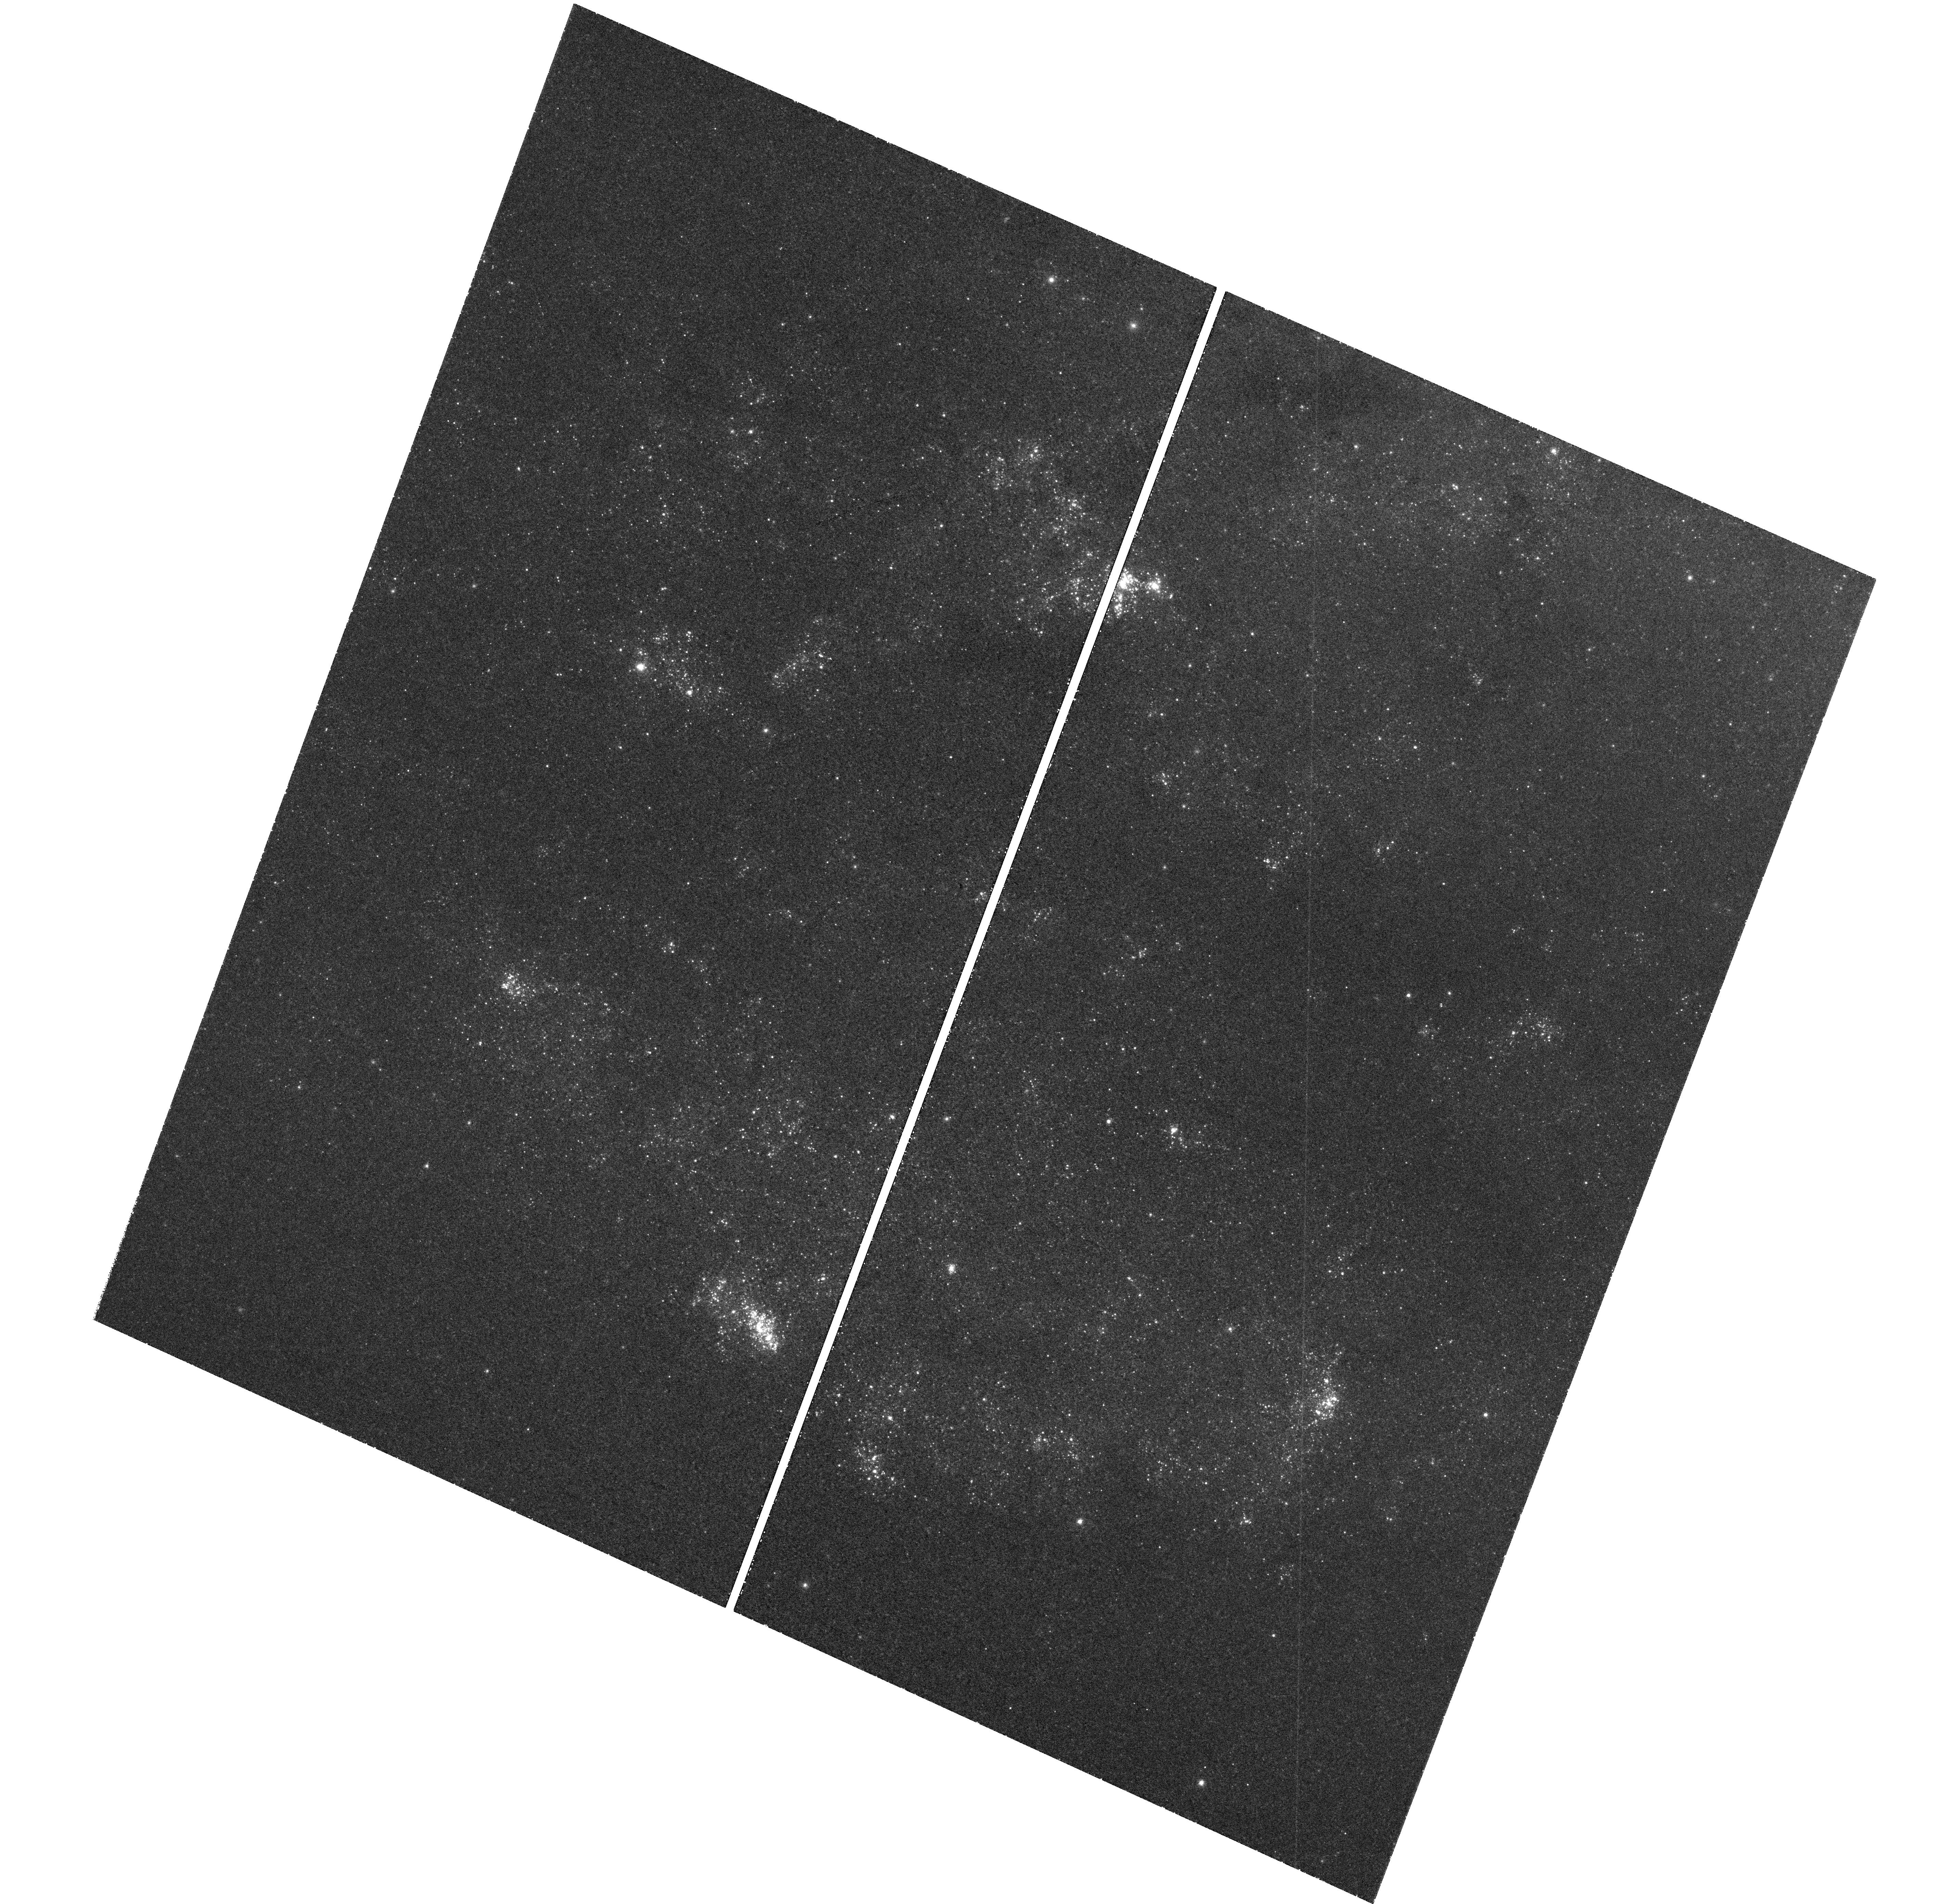
Target: M101-P. Instrument: WFC3/UVIS. Filter: F469N. Exposure: 1.7 h. Observation ID: hst_11635_16_wfc3_uvis_f469n_ib3p16

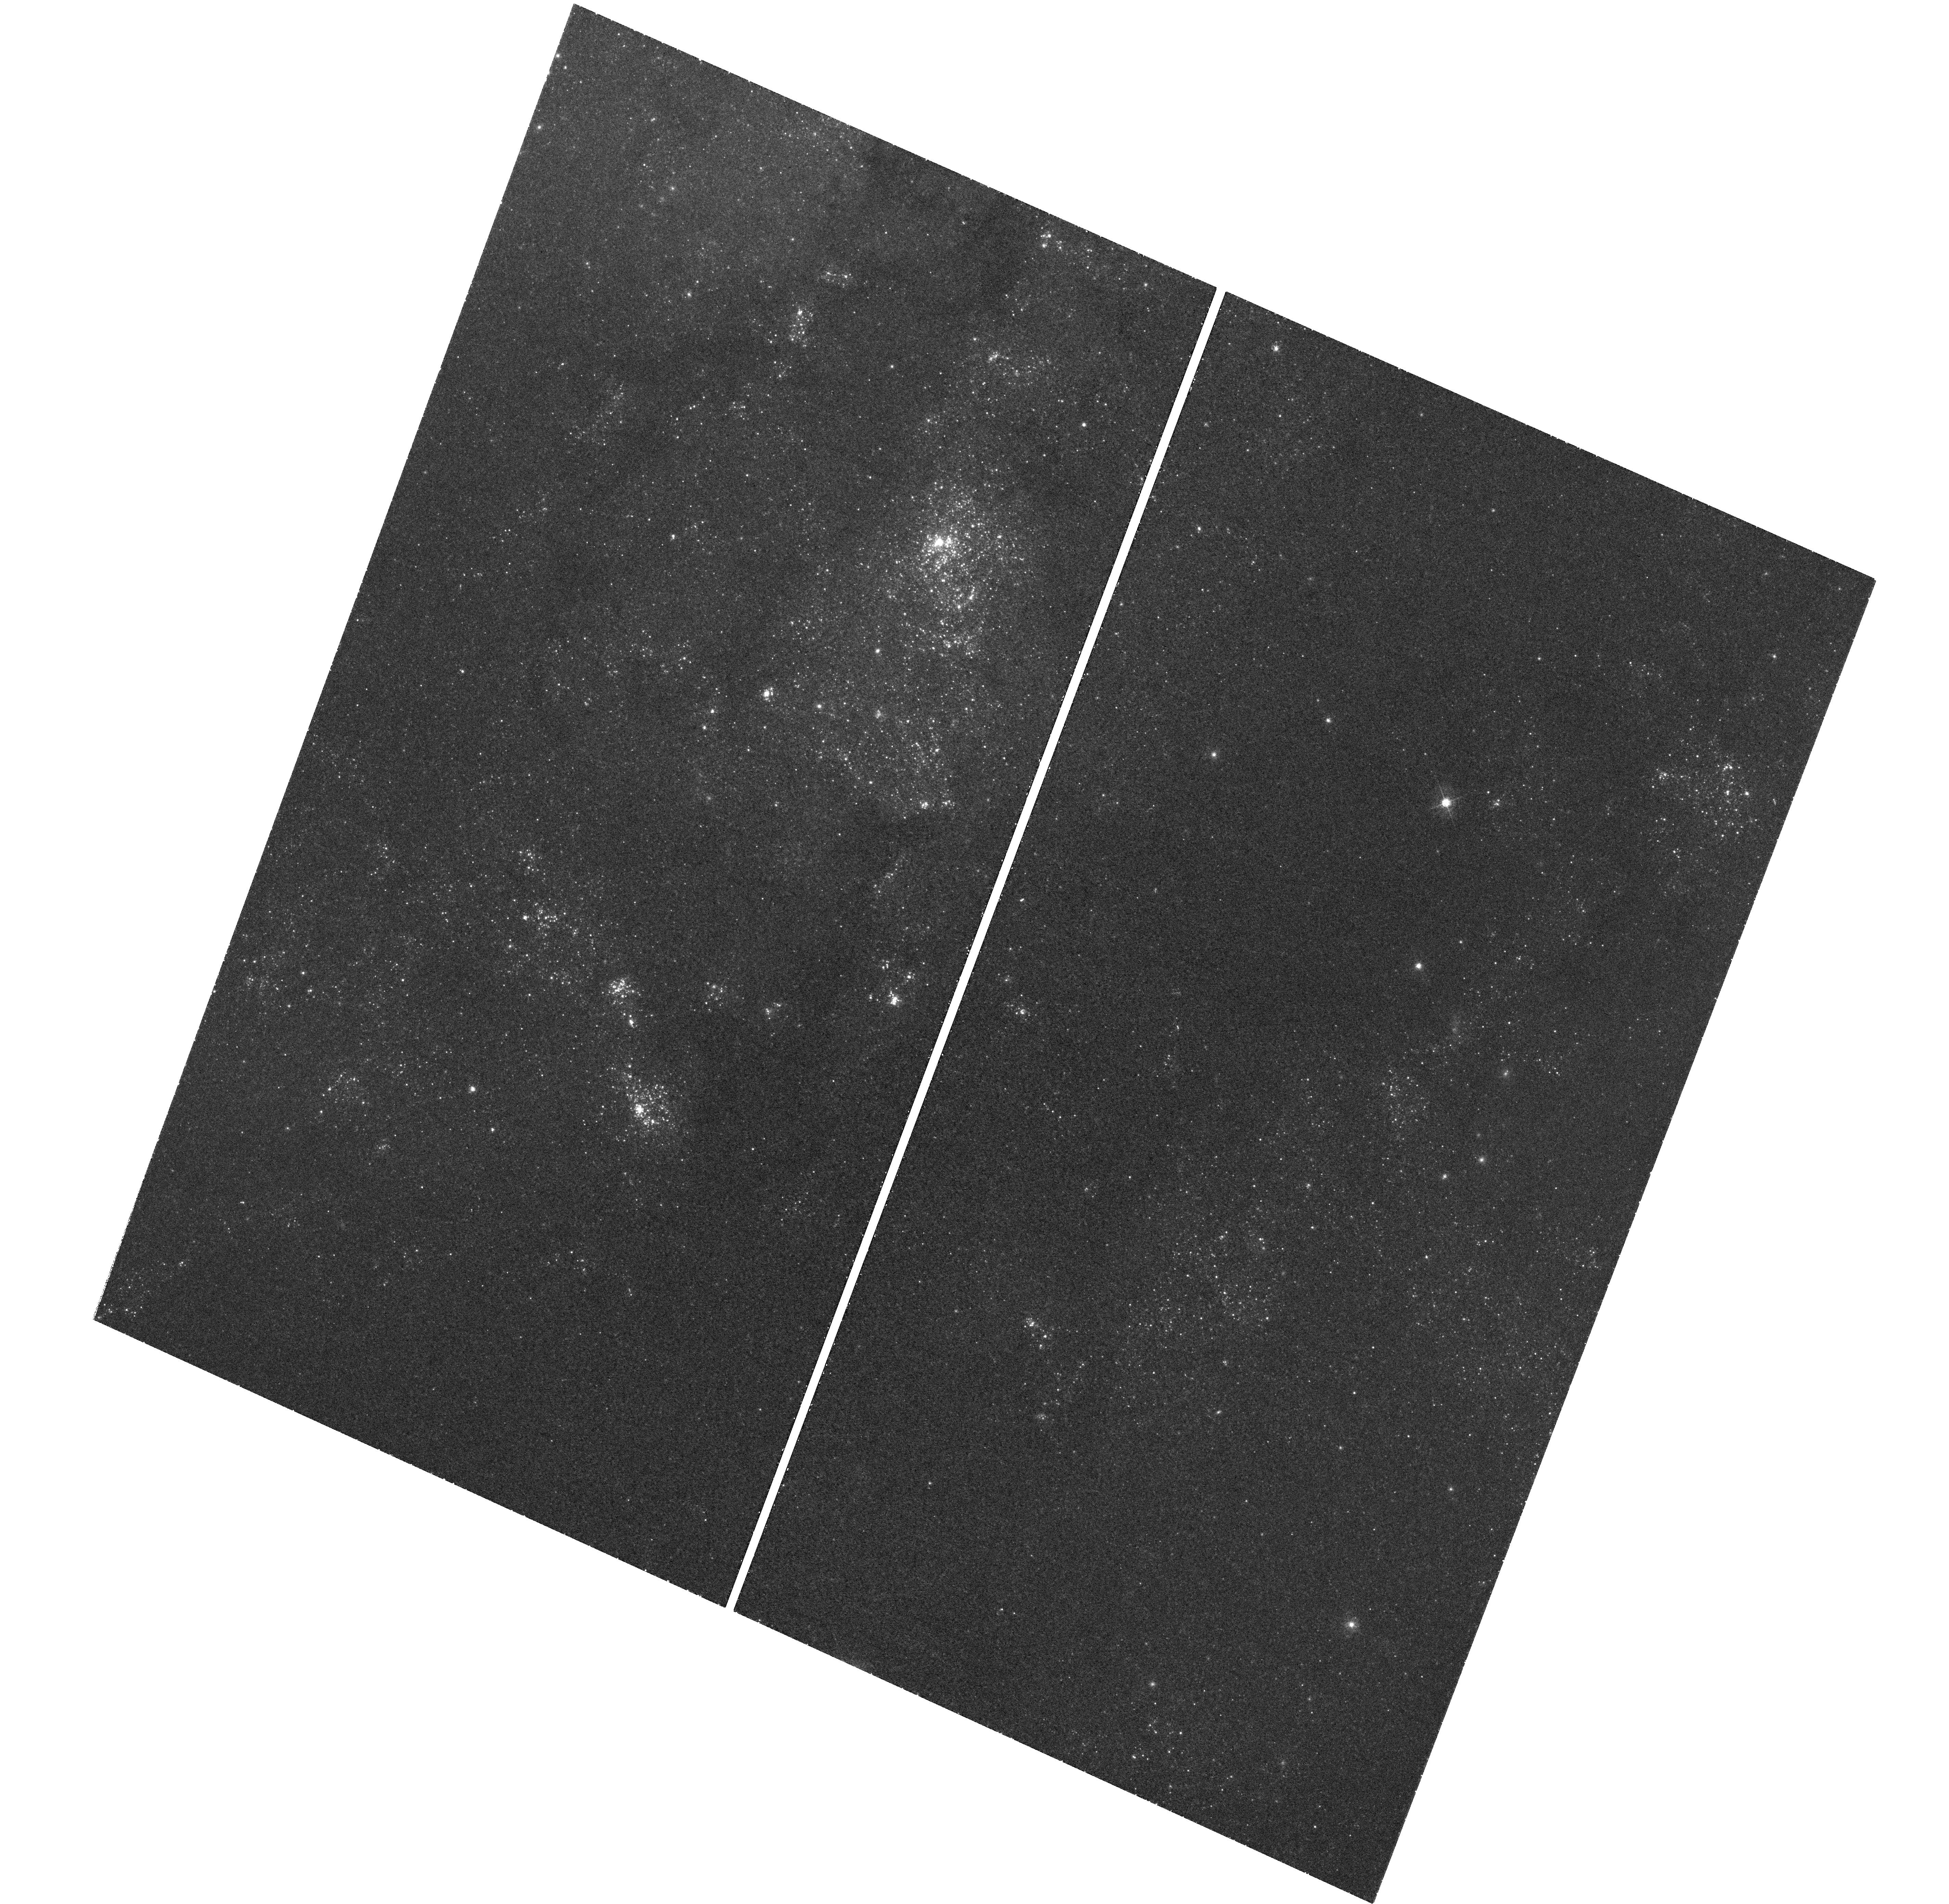
Target: M101-Q. Instrument: WFC3/UVIS. Filter: F469N. Exposure: 1.7 h. Observation ID: hst_11635_17_wfc3_uvis_f469n_ib3p17

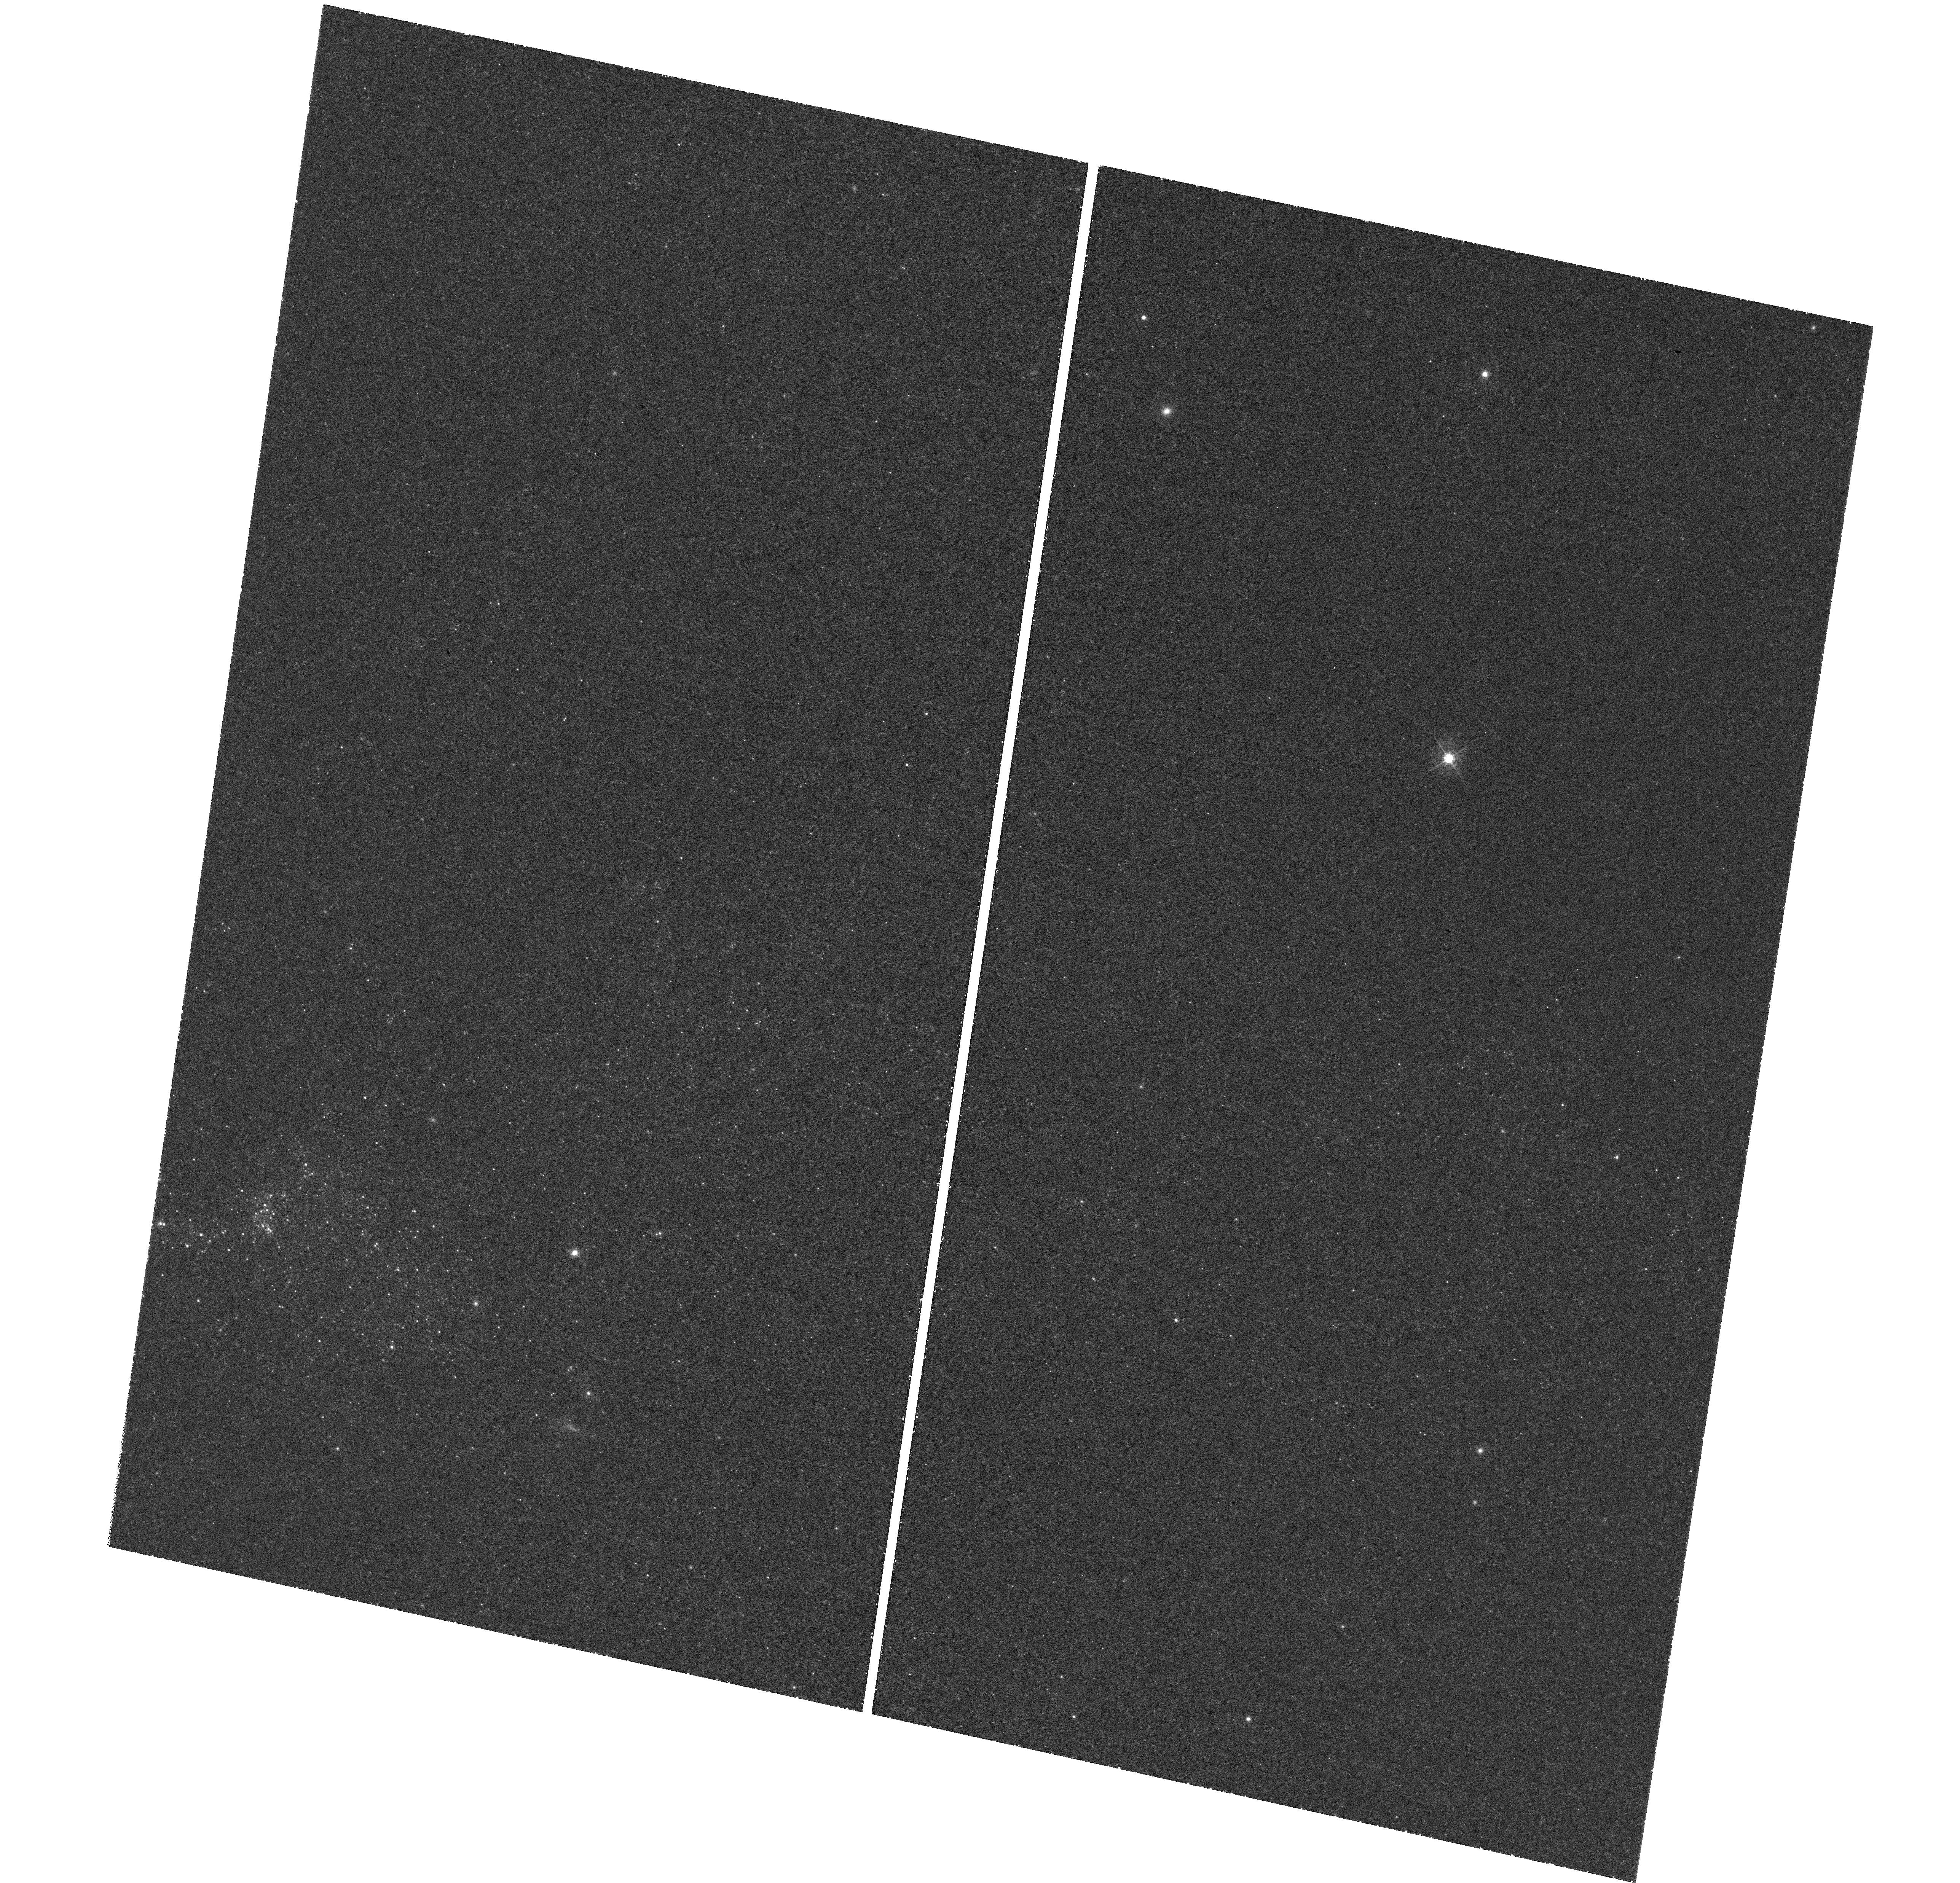
Target: M101-D. Instrument: WFC3/UVIS. Filter: F469N. Exposure: 1.7 h. Observation ID: hst_11635_04_wfc3_uvis_f469n_ib3p04

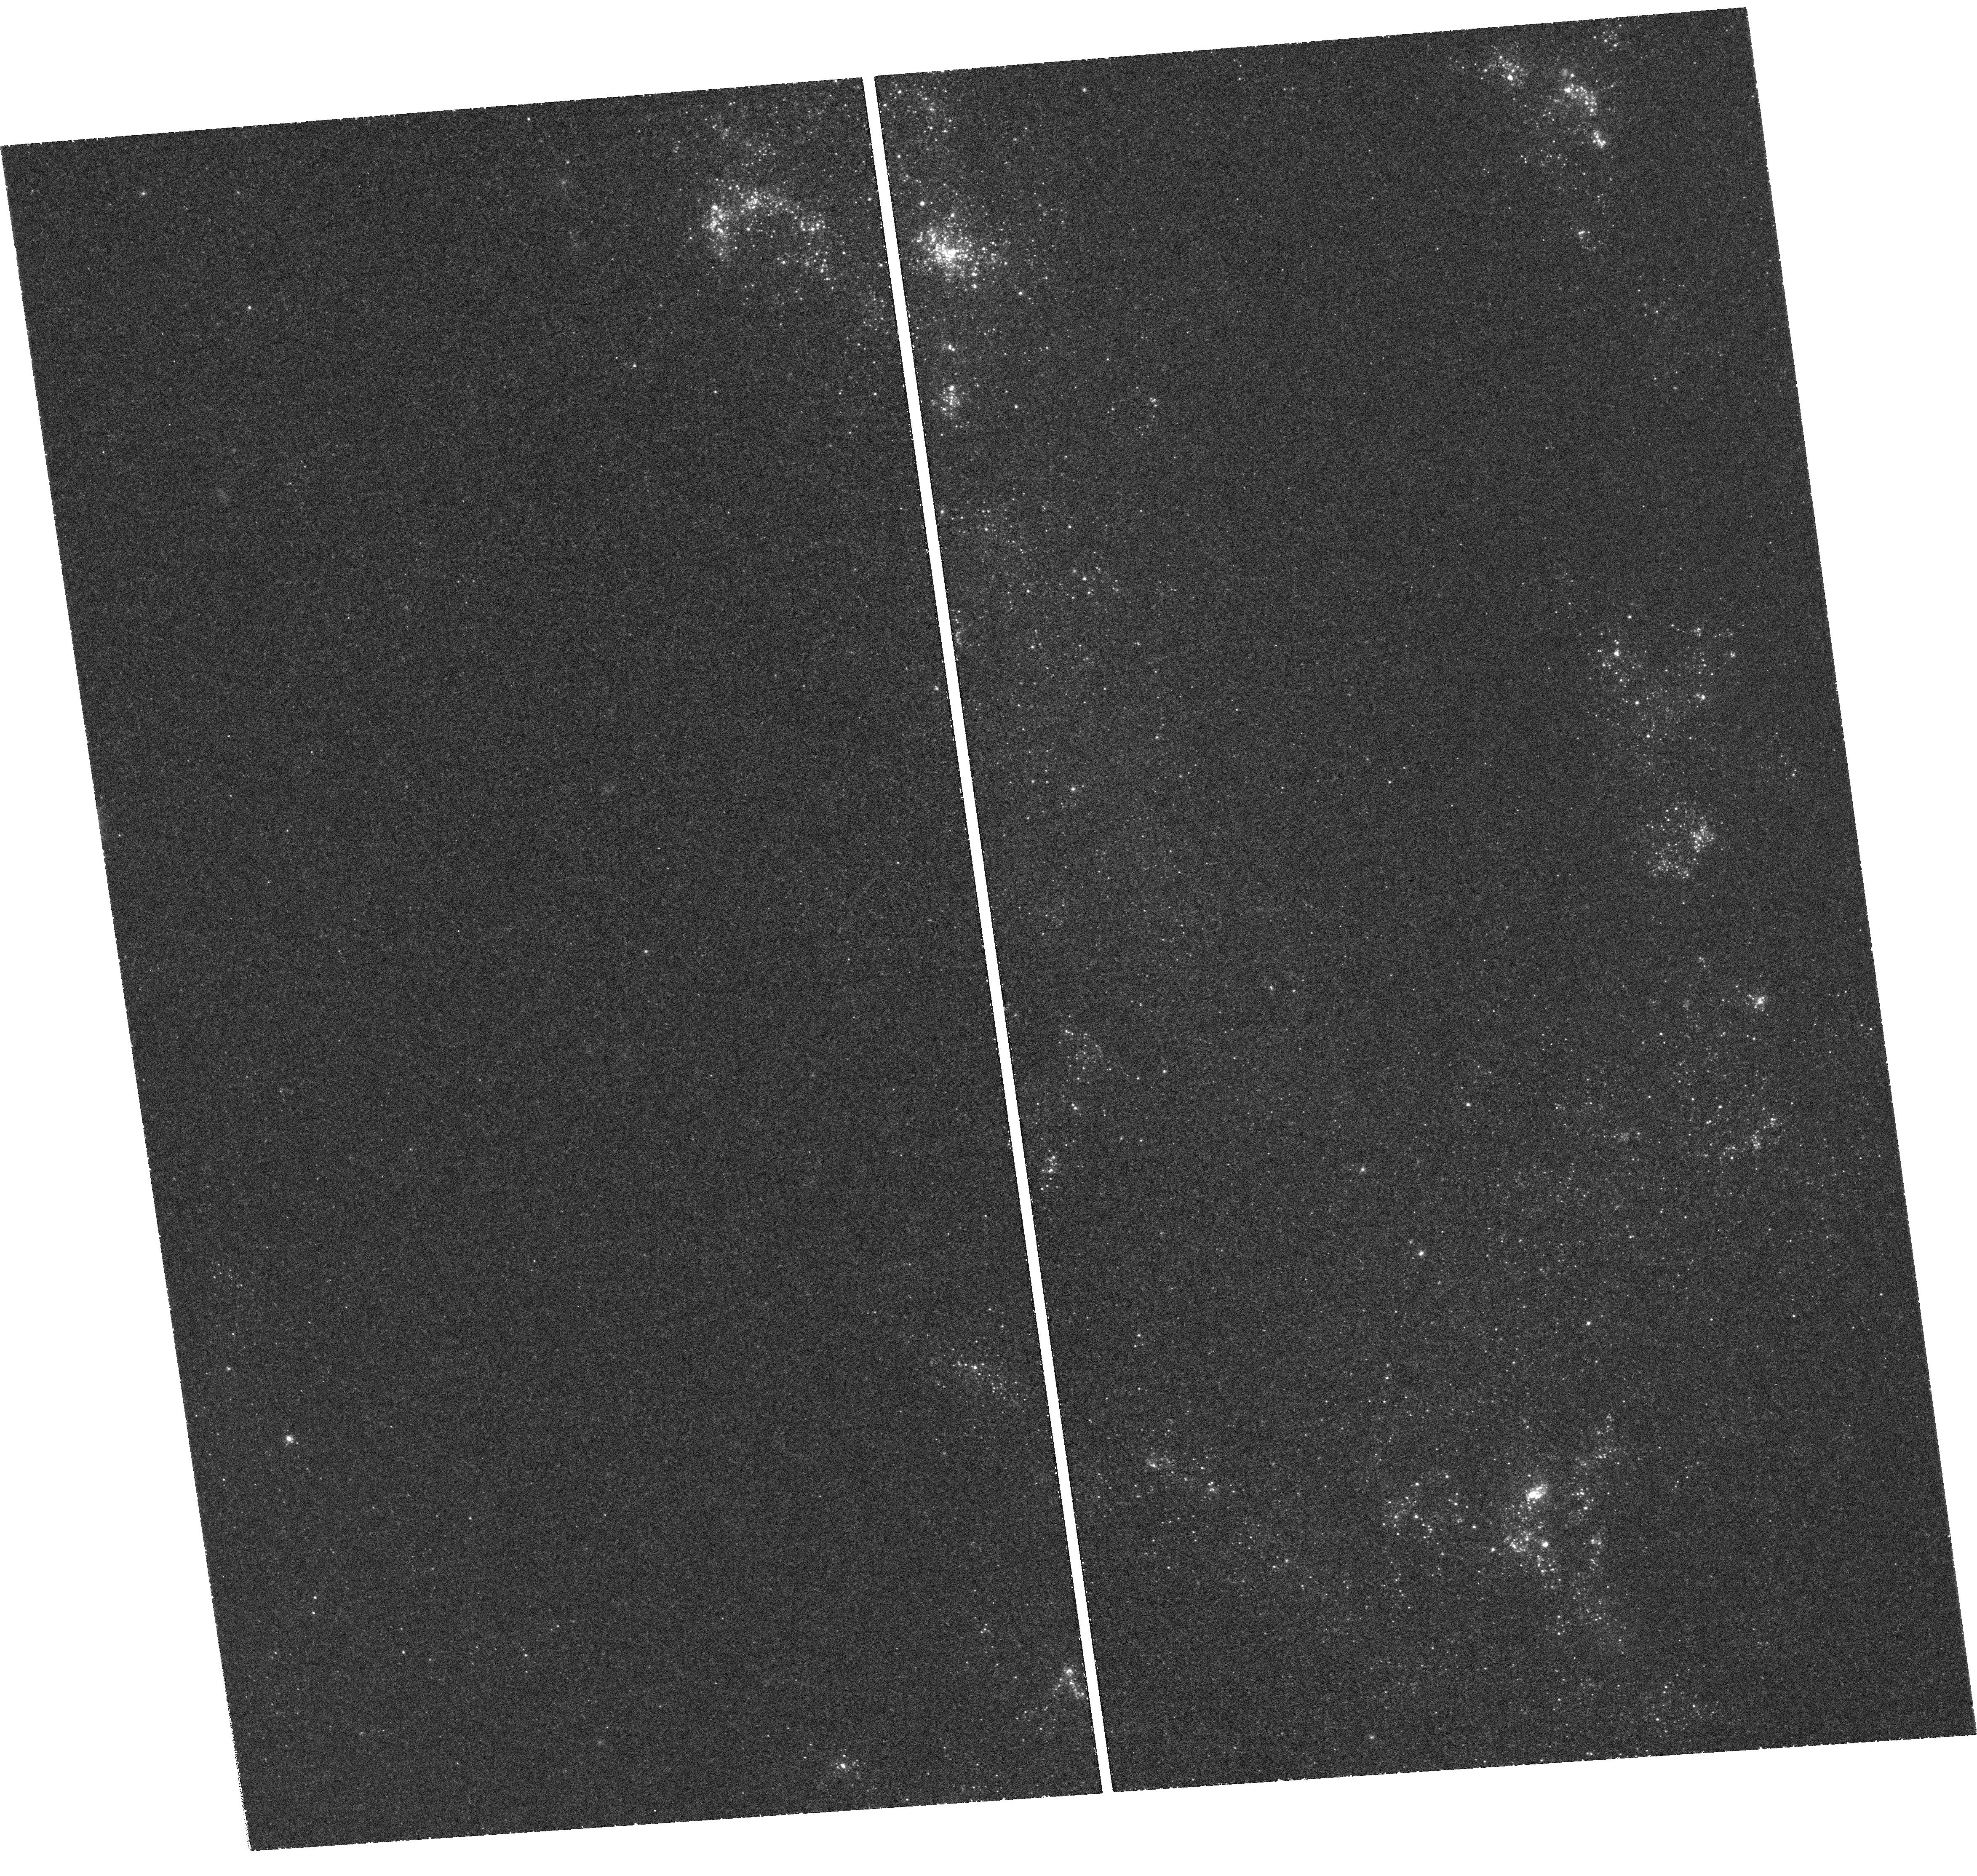
Target: M101-N. Instrument: WFC3/UVIS. Filter: F469N. Exposure: 1.7 h. Observation ID: hst_11635_14_wfc3_uvis_f469n_ib3p14

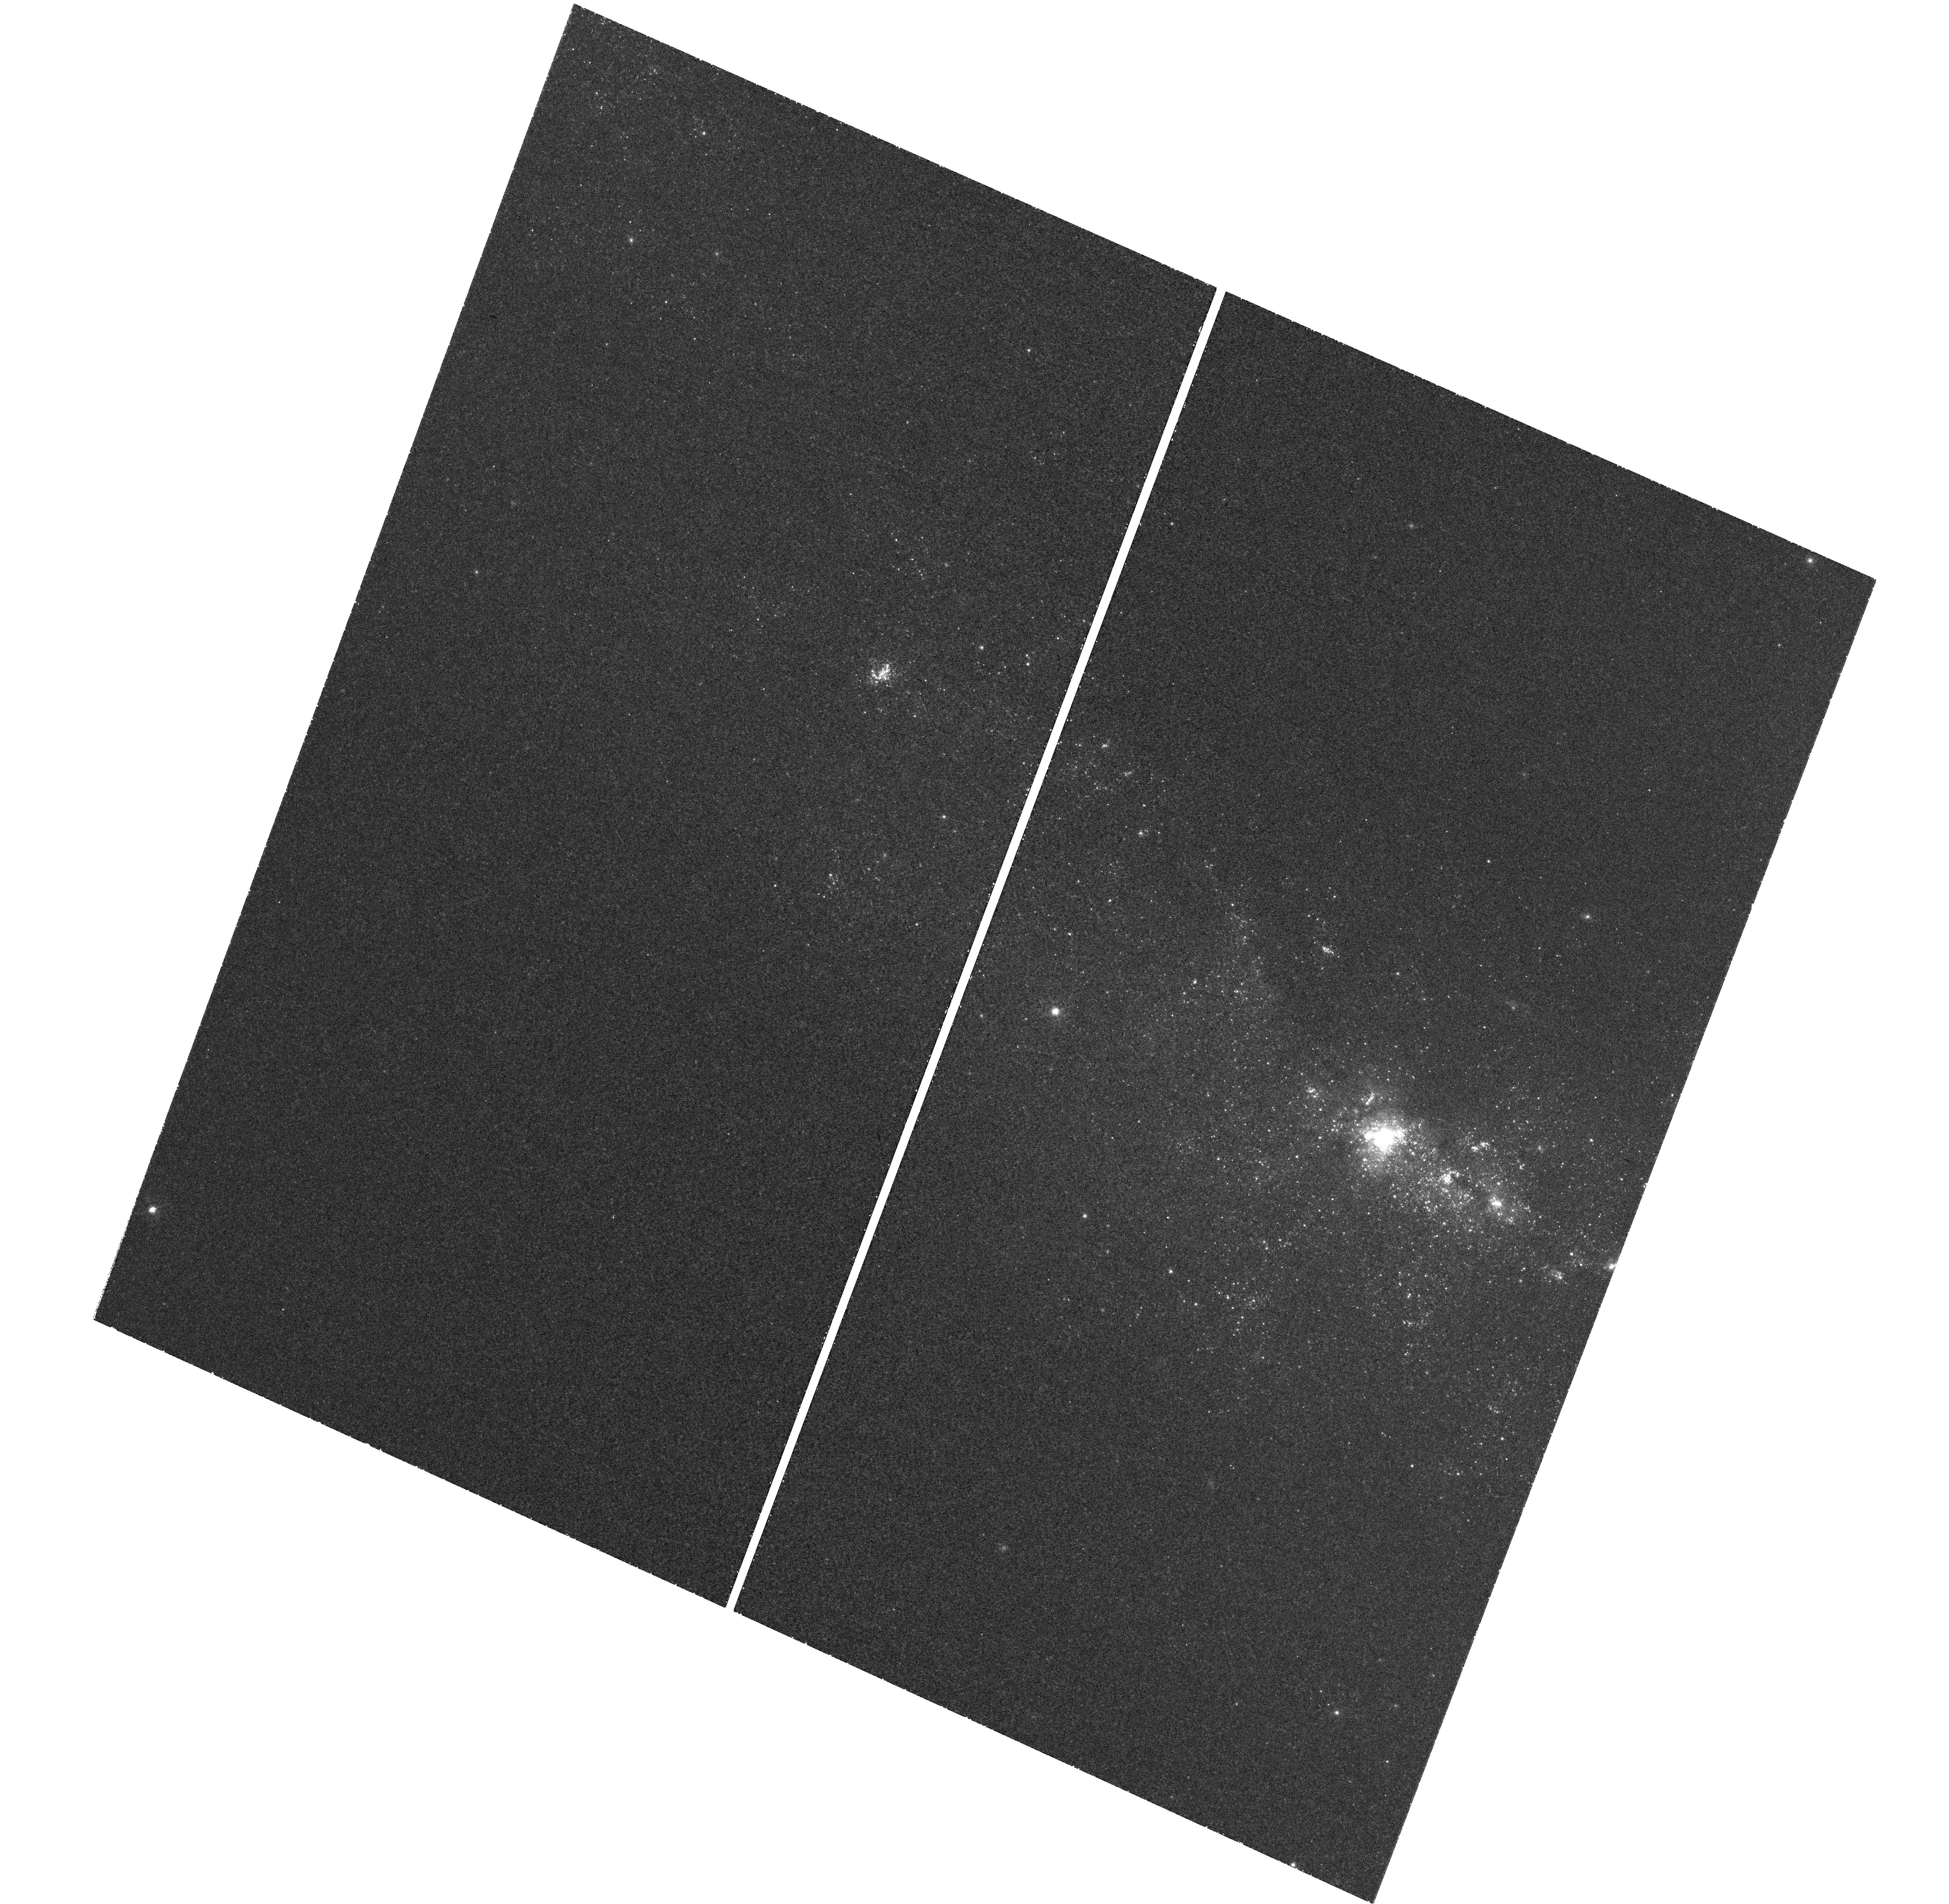
Target: M101-O. Instrument: WFC3/UVIS. Filter: F469N. Exposure: 1.7 h. Observation ID: hst_11635_15_wfc3_uvis_f469n_ib3p15

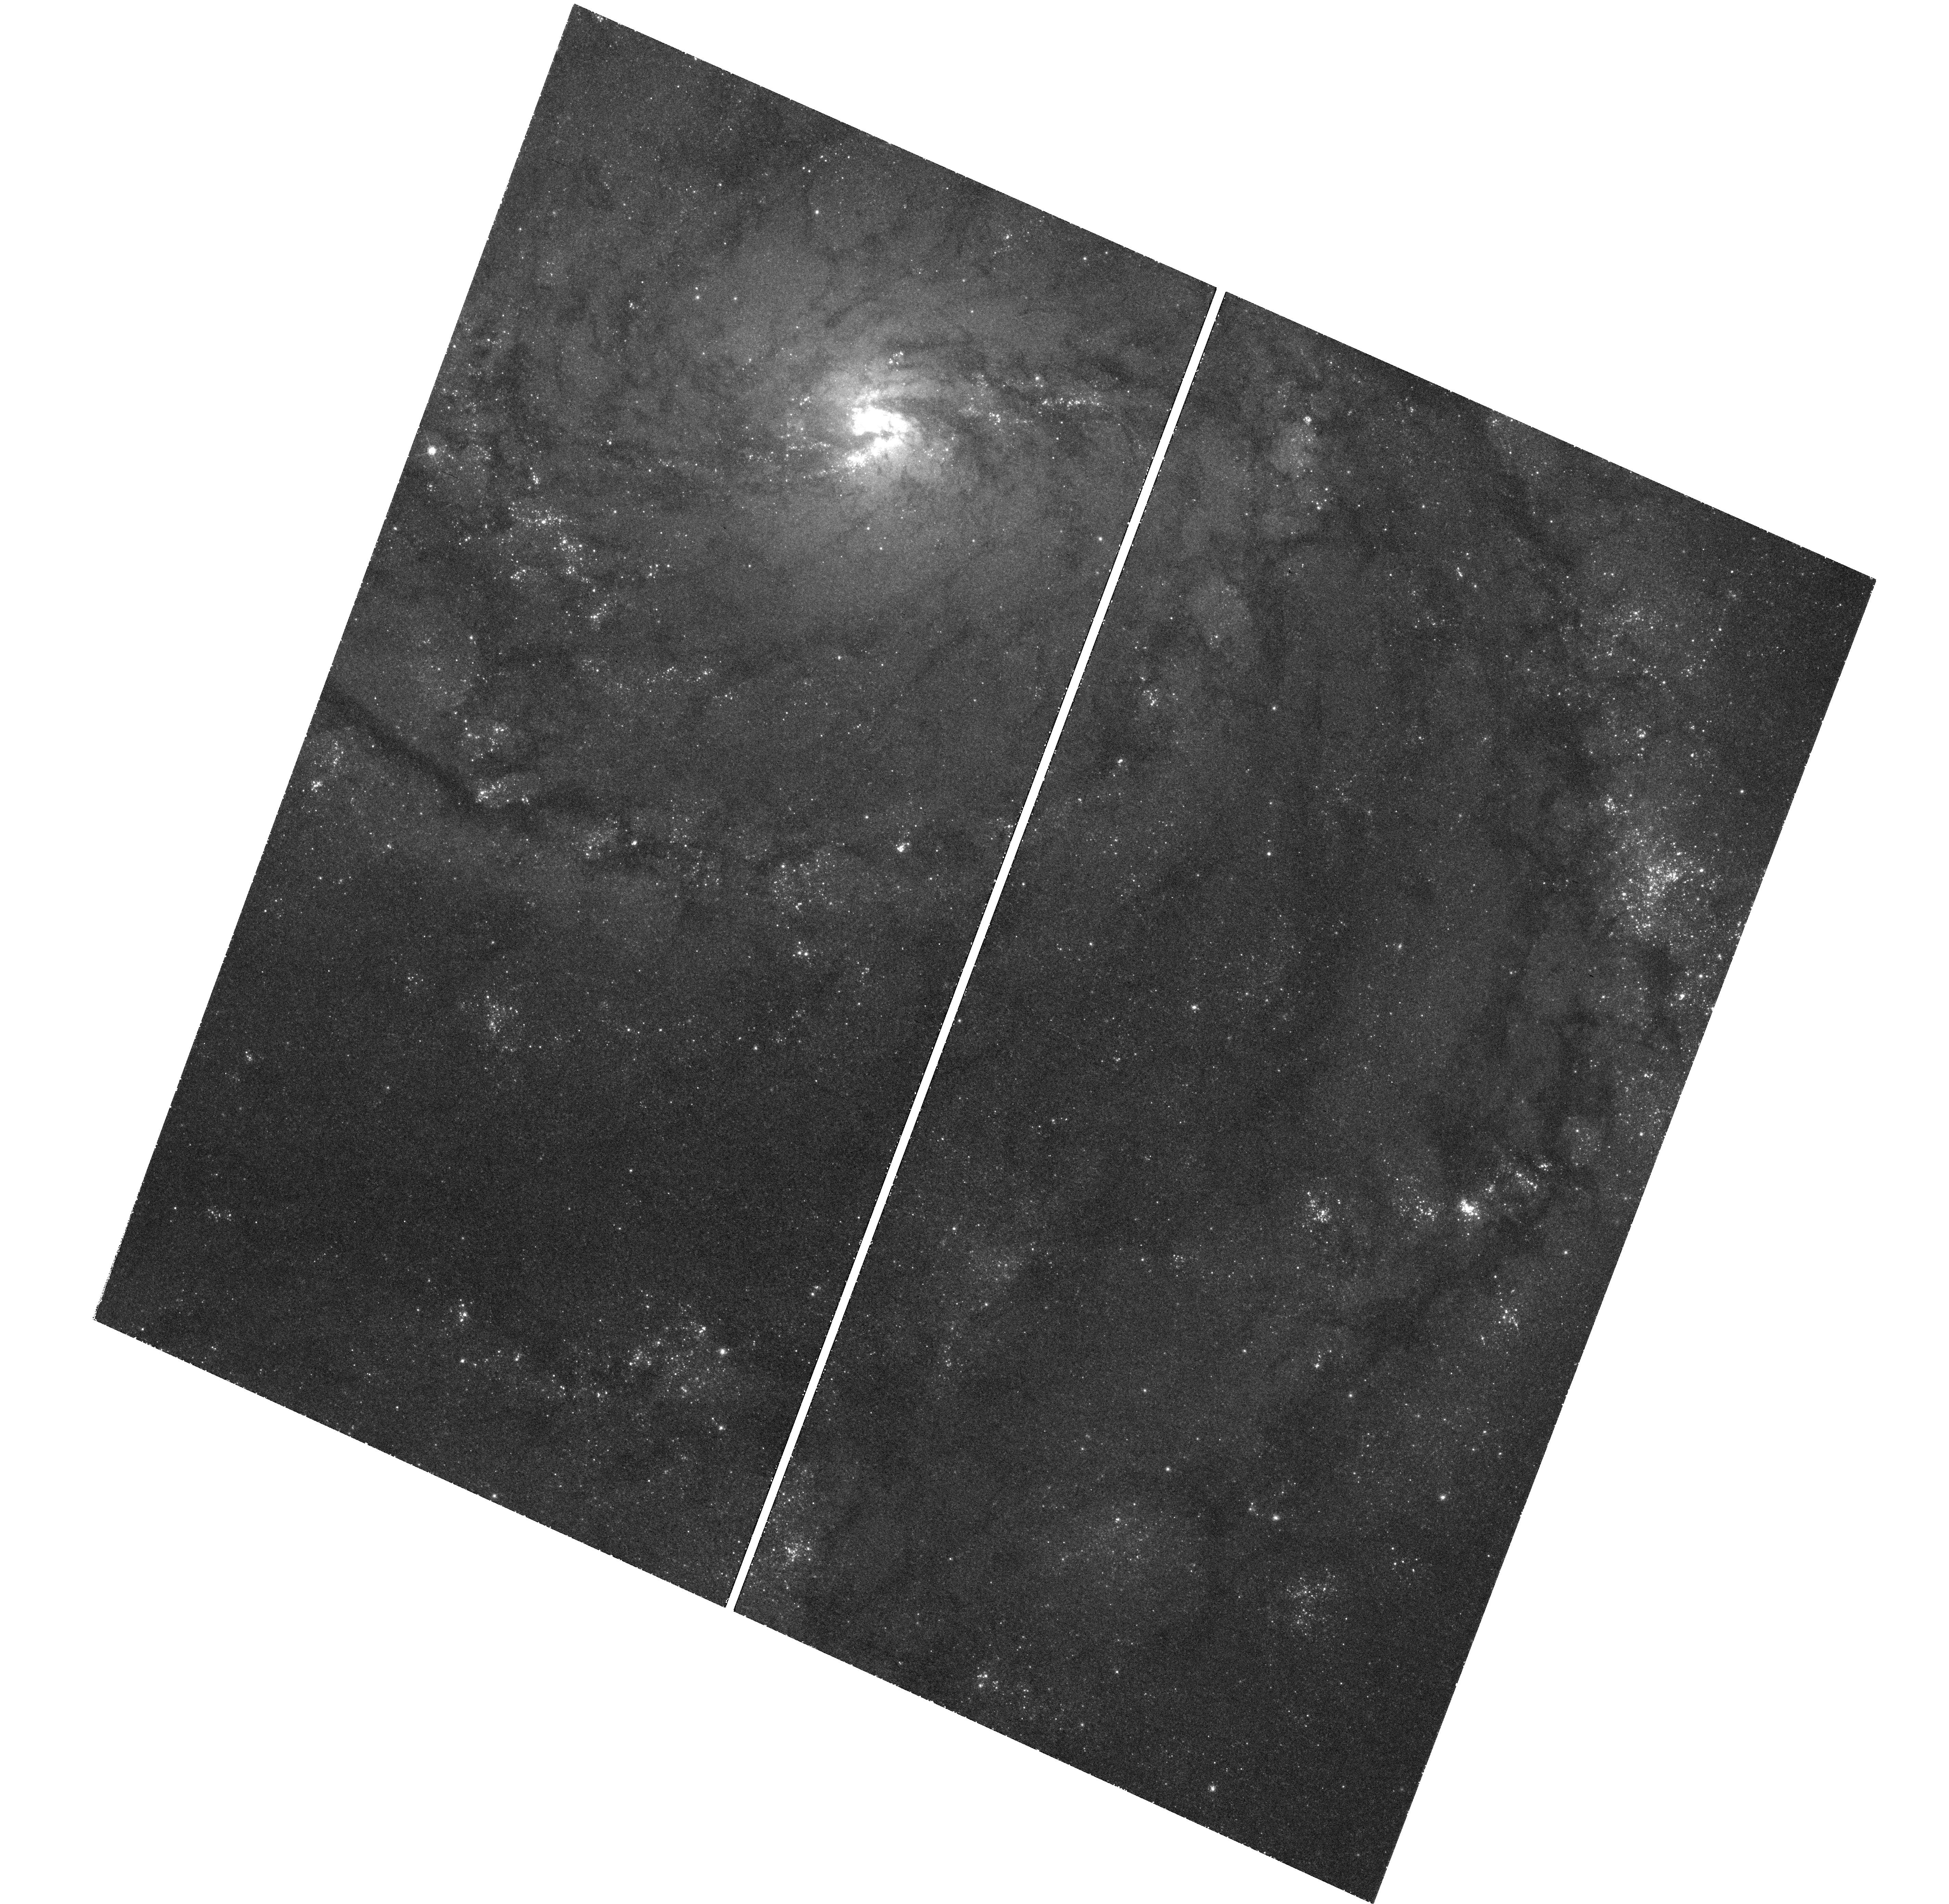
Target: M101-K. Instrument: WFC3/UVIS. Filter: F469N. Exposure: 1.7 h. Observation ID: hst_11635_11_wfc3_uvis_f469n_ib3p11

In Search of SNIb/Ic Wolf-Rayet Progenitors and Comparison with Red Supergiants {SNII Progenitors} in the Giant ScI Spiral M101 (PI: Shara, Michael)

We propose to test two of the clearest predictions of the theory of evolution of massive-star evolution: 1) The formation of Wolf-Rayet stars depends strongly on these stars' metallicity (Z), with relatively fewer WR stars forming at lower Z, and 2) Wolf-Rayet stars die as Type Ib or Ic supernovae. To carry out these tests we propose a deep, narrowband imaging survey of the massive star populations in the ScI spiral galaxy M101. Just as important, we will test the hypothesis that Superclusters like 30 Doradus are always richly populated with WR stars, and by implication that these complexes are responsible for the spectral signatures of starburst galaxies. Our previous HST survey of the HII regions in the ScIII galaxy NGC 2403 suggested that the distribution of WR stars and RSG is a sensitive diagnostic of the recent star-forming history of these large complexes: young cores of O and WR stars are surrounded by older halos containing RSG. Theory predicts that this must change with metallicity; relatively fewer WR stars form at lower Z. A key goal of our proposal is to directly test this paradigm in a single galaxy, M101 being the ideal target. The abundance gradient across M101 (a factor of 20) suggests that relatively many more WR will be found in the inner parts of this galaxy than in the outer "suburbs". Second, we note that WR stars are predicted to end their lives as core-collapse or pair-instability supernovae. The WR population in M101 may be abundant enough for one to erupt as a Type Ib or Ic supernova within a generation. The clear a priori identification of a WR progenitor would be a major legacy of HST. Third, we will also determine if "superclusters", heavily populated by WR stars, are common in M101. It is widely claimed that such Superclusters produce the integrated spectral signatures of Starburst galaxies. We will be able to directly measure the numbers and emission-line luminosities of thousands of Wolf Rayet stars located in hundreds of M101 Superclusters, and correlate those numbers against the Supercluster sizes and luminosities. It is likely (but far from certain) that Supercluster sizes and emission-line luminosities are driven by their Wolf-Rayet star content. Our sample will be the largest and best-ever Supercluster/Wolf Rayet sample, an excellent local proxy for characterizing starburst galaxies' Superclusters.